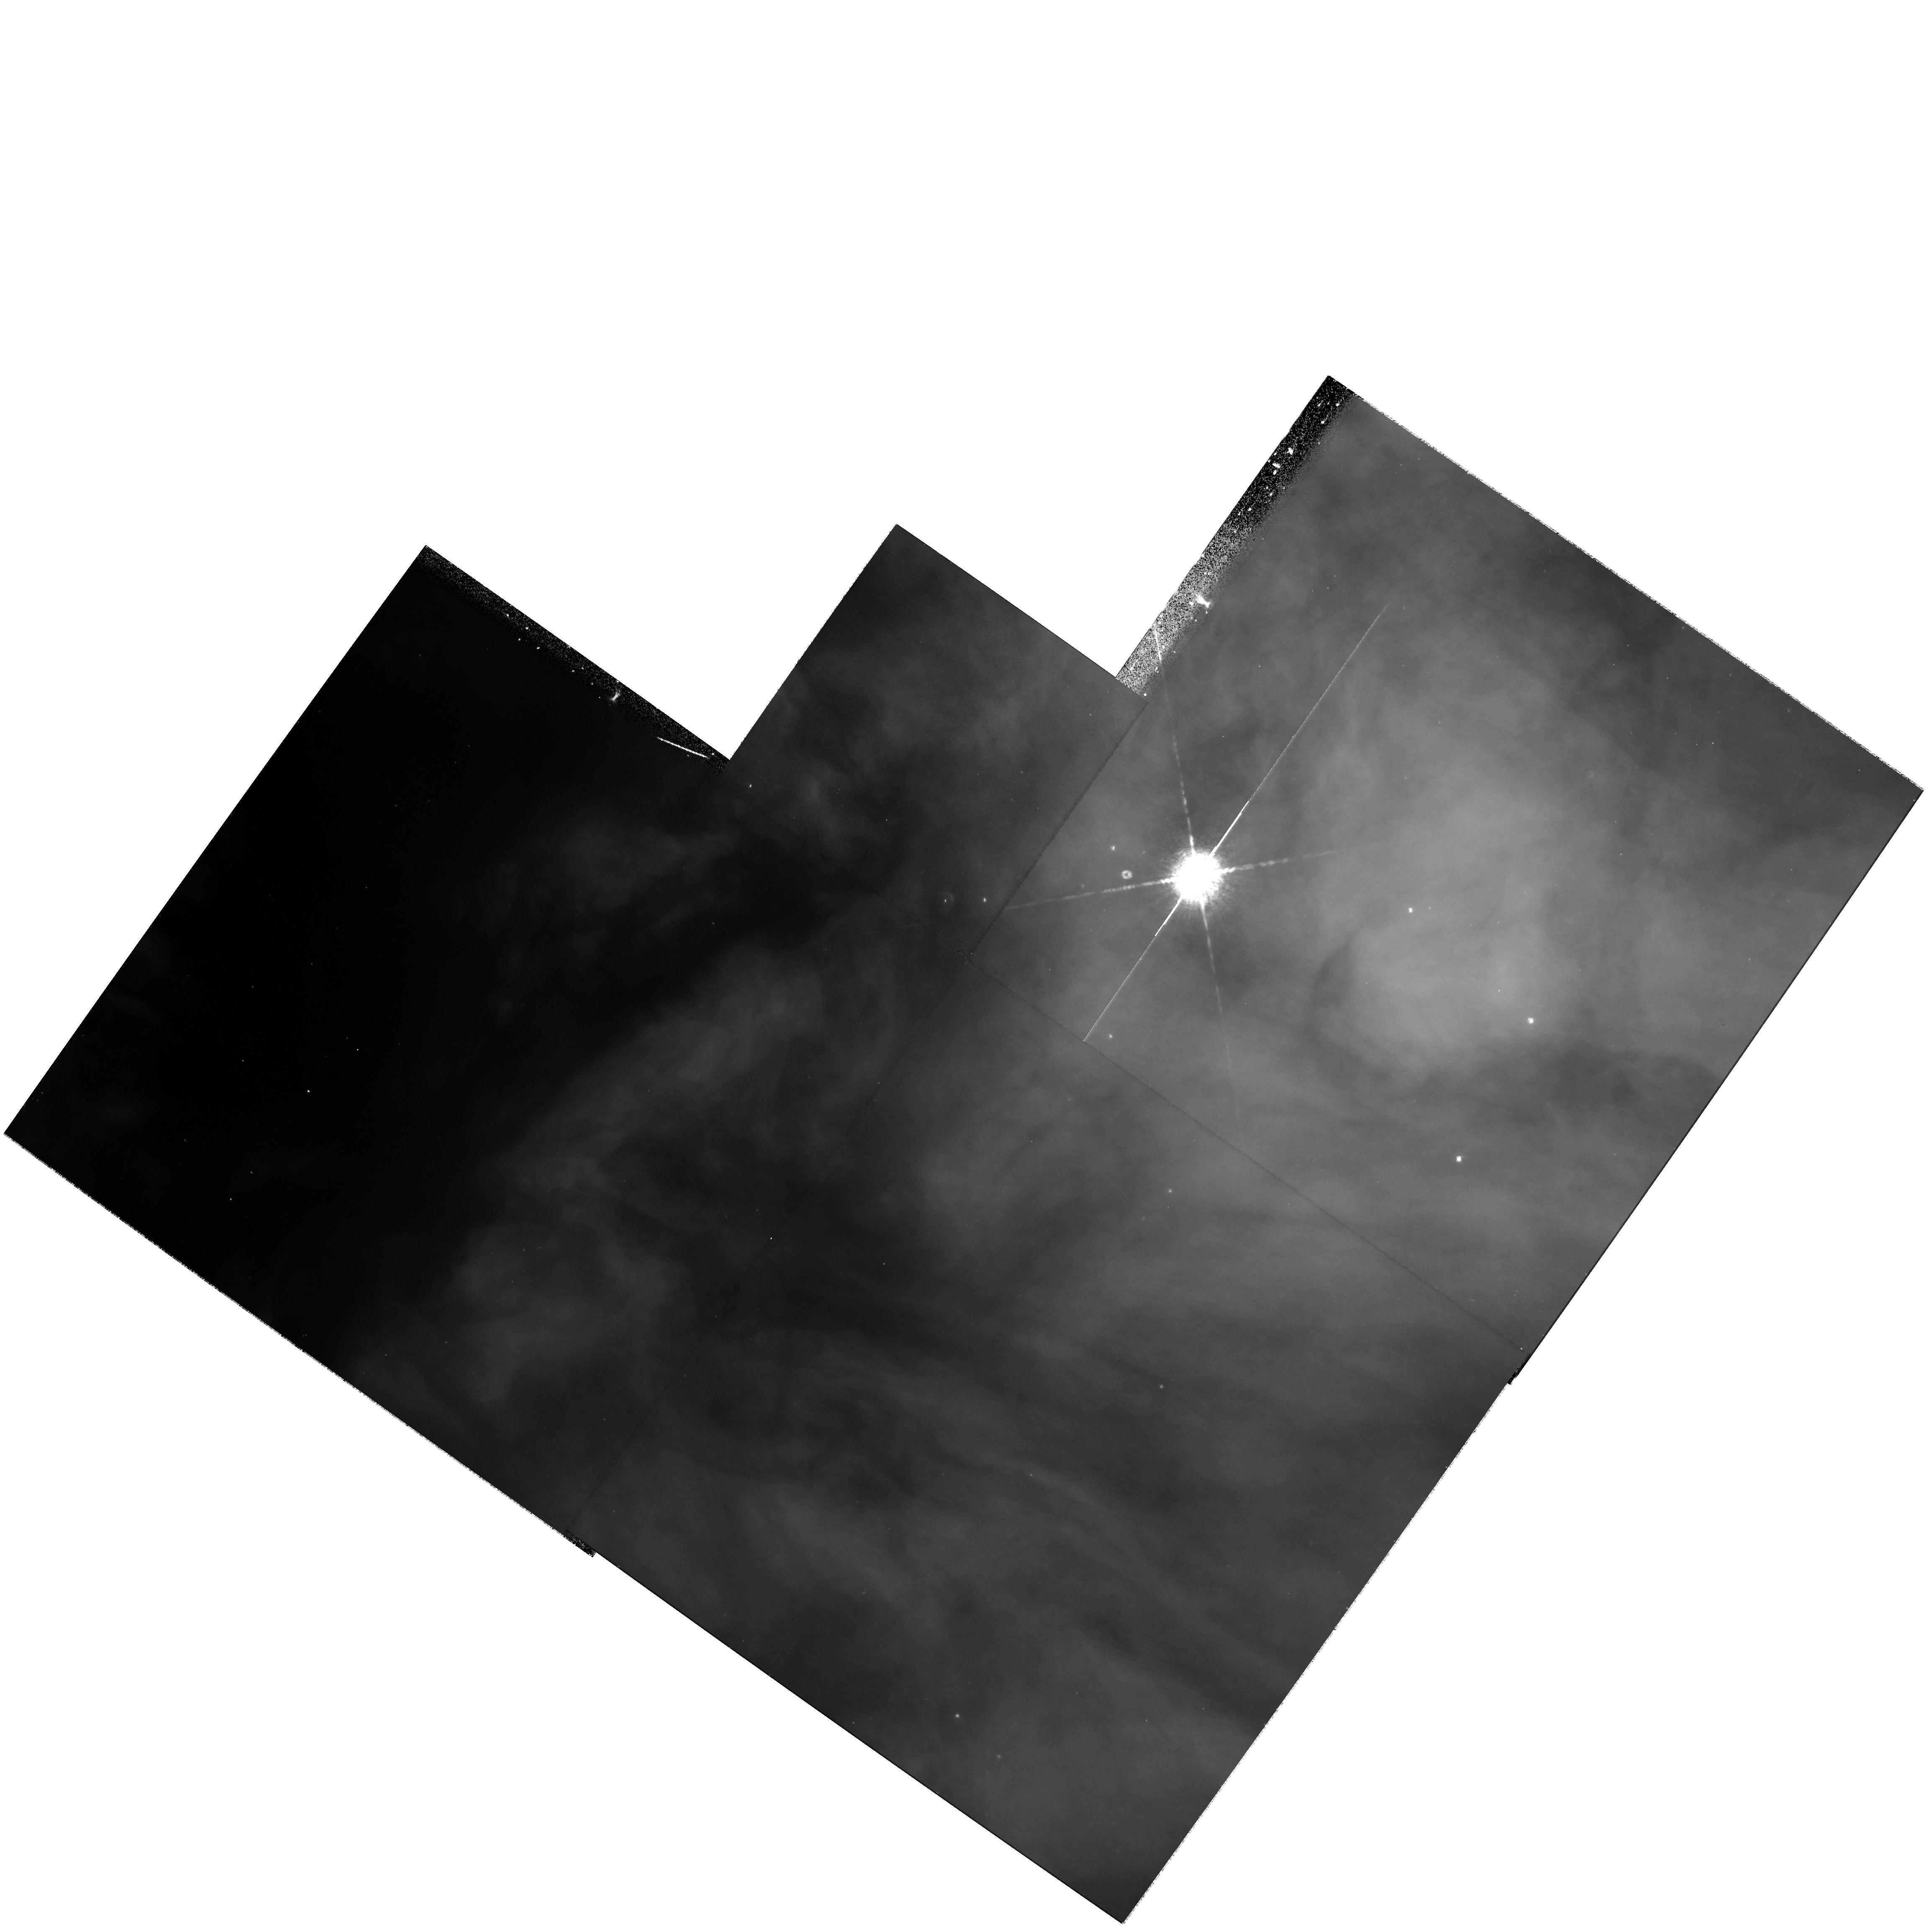
Target: field at RA 83.887°, Dec -5.274°
Instrument: WFPC2/PC
Filter: F658N
Exposure: 23 min
Observation ID: hst_9898_02_wfpc2_pc_f658n_u8mf02

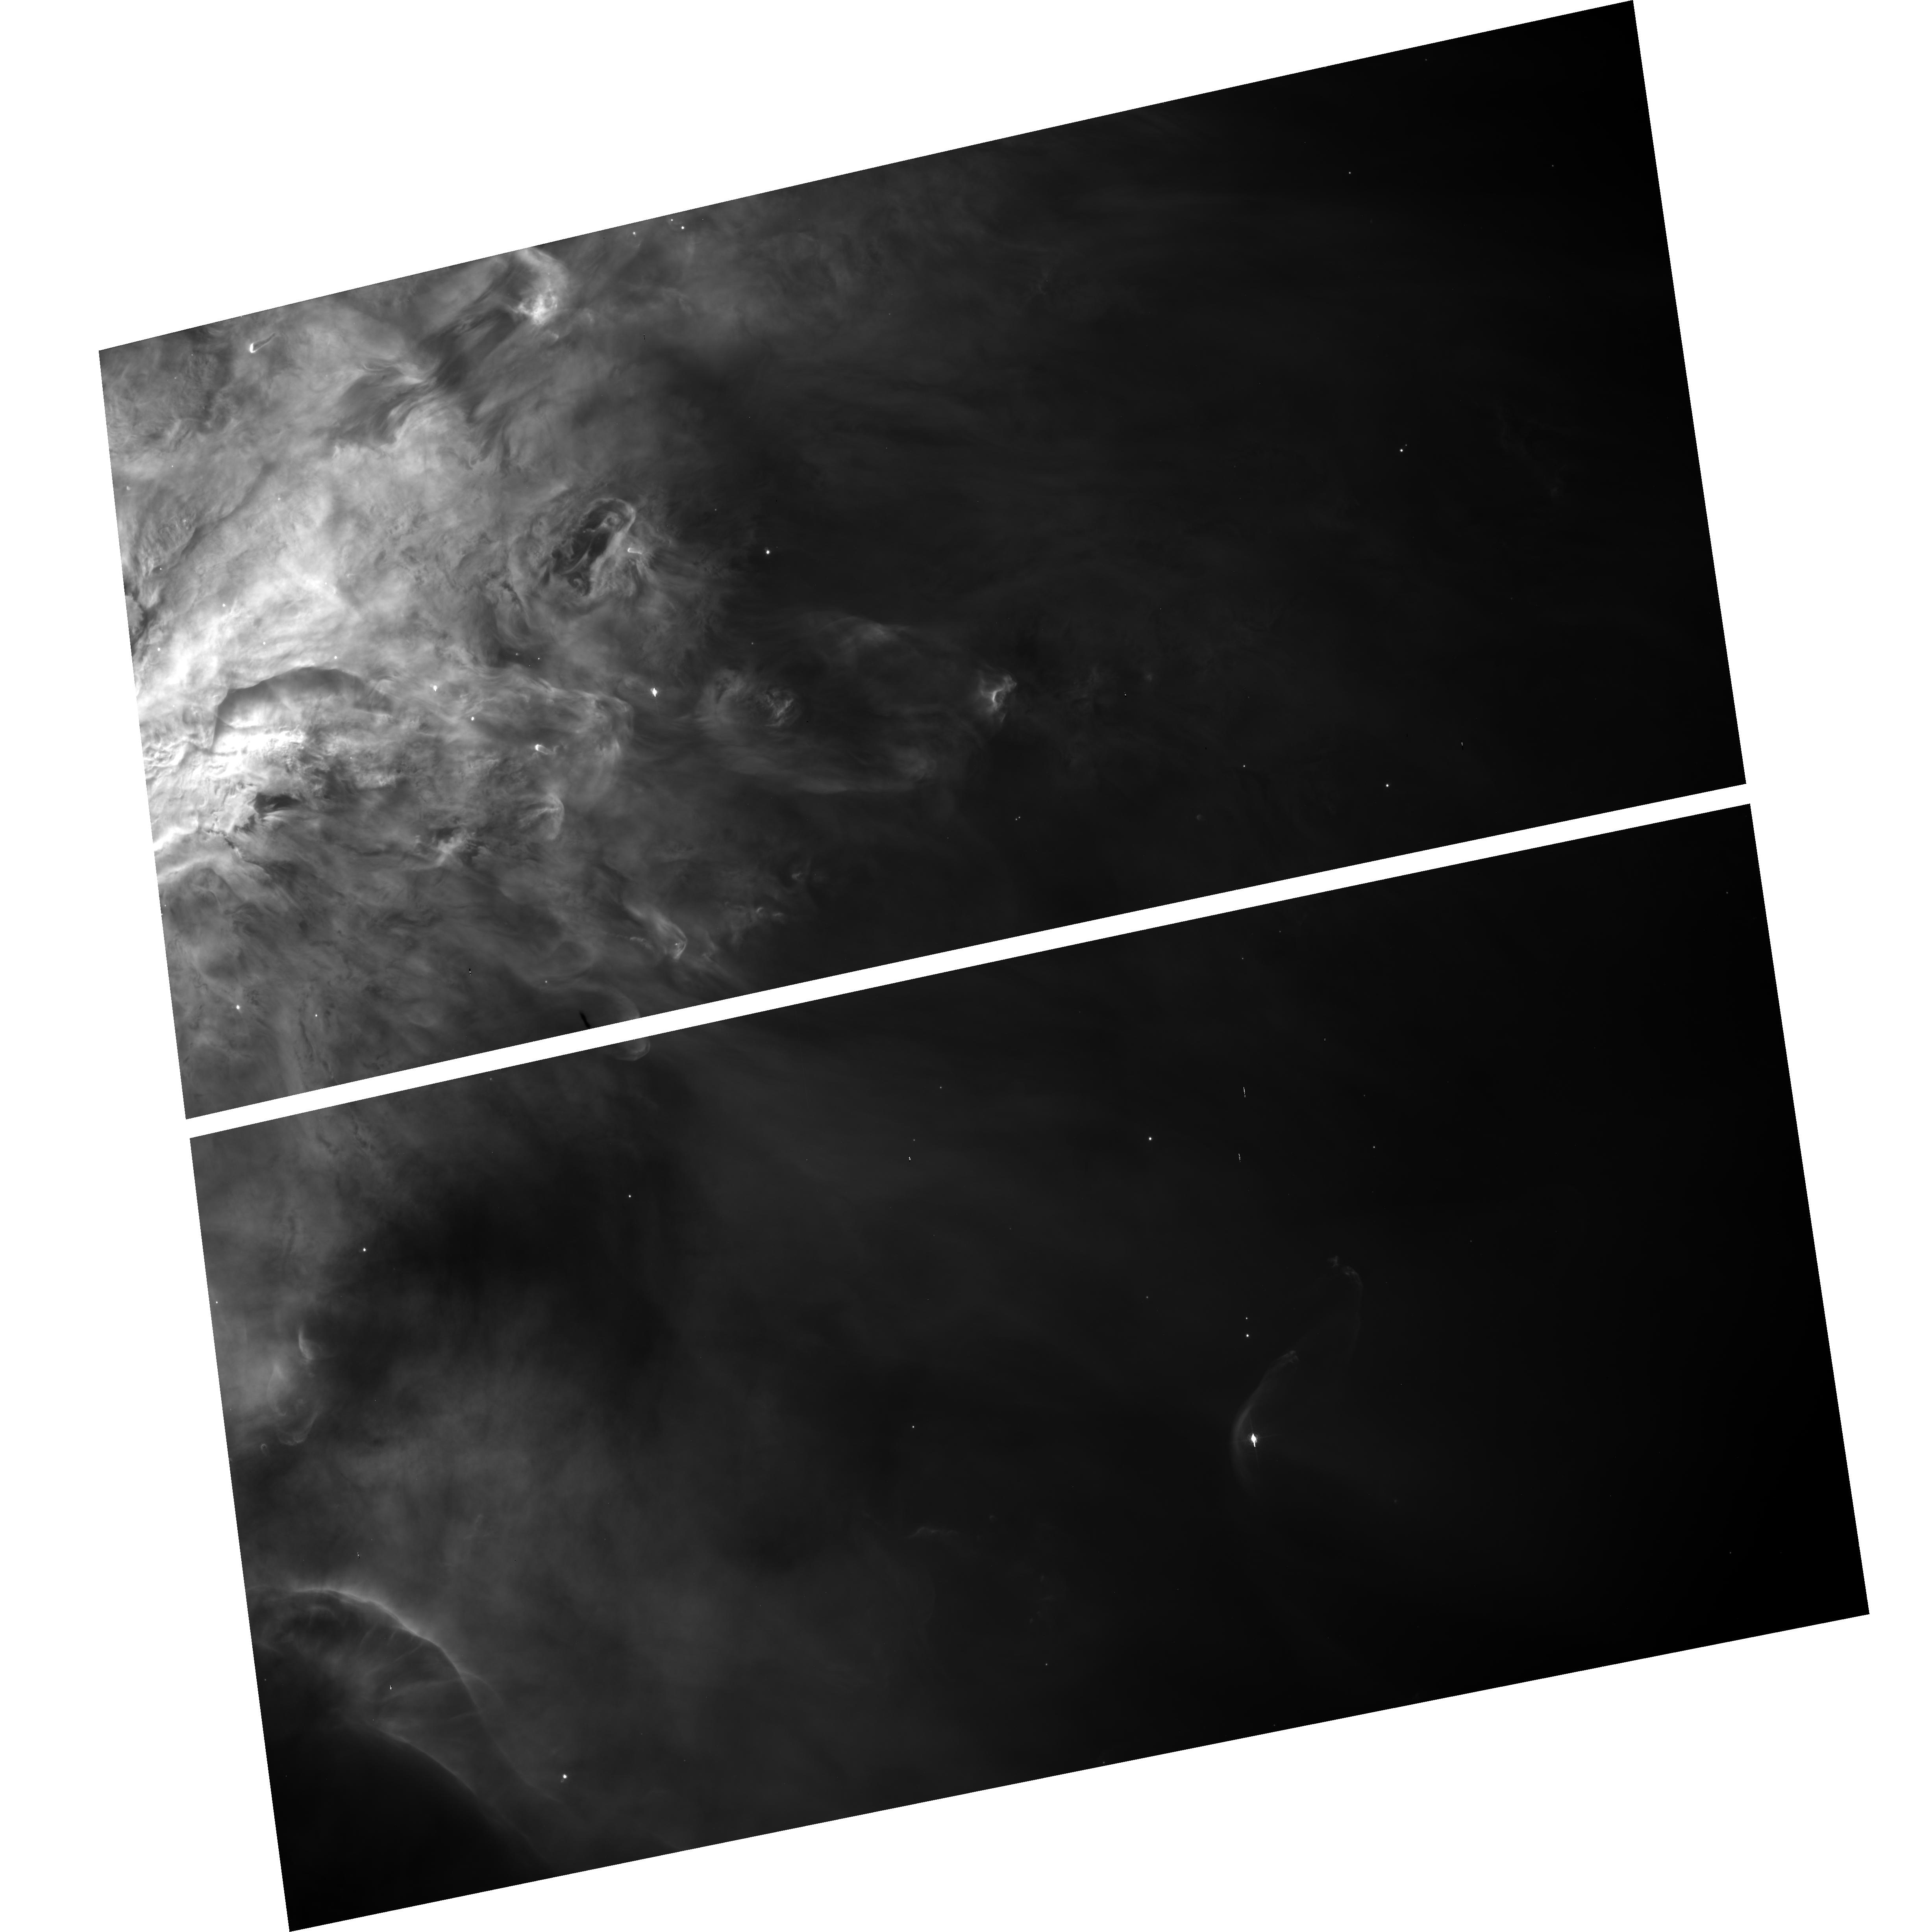
Target: NGC1976-WFC
Instrument: ACS/WFC
Filter: F660N
Exposure: 21 min
Observation ID: hst_9898_01_acs_wfc_f660n_j8mf01

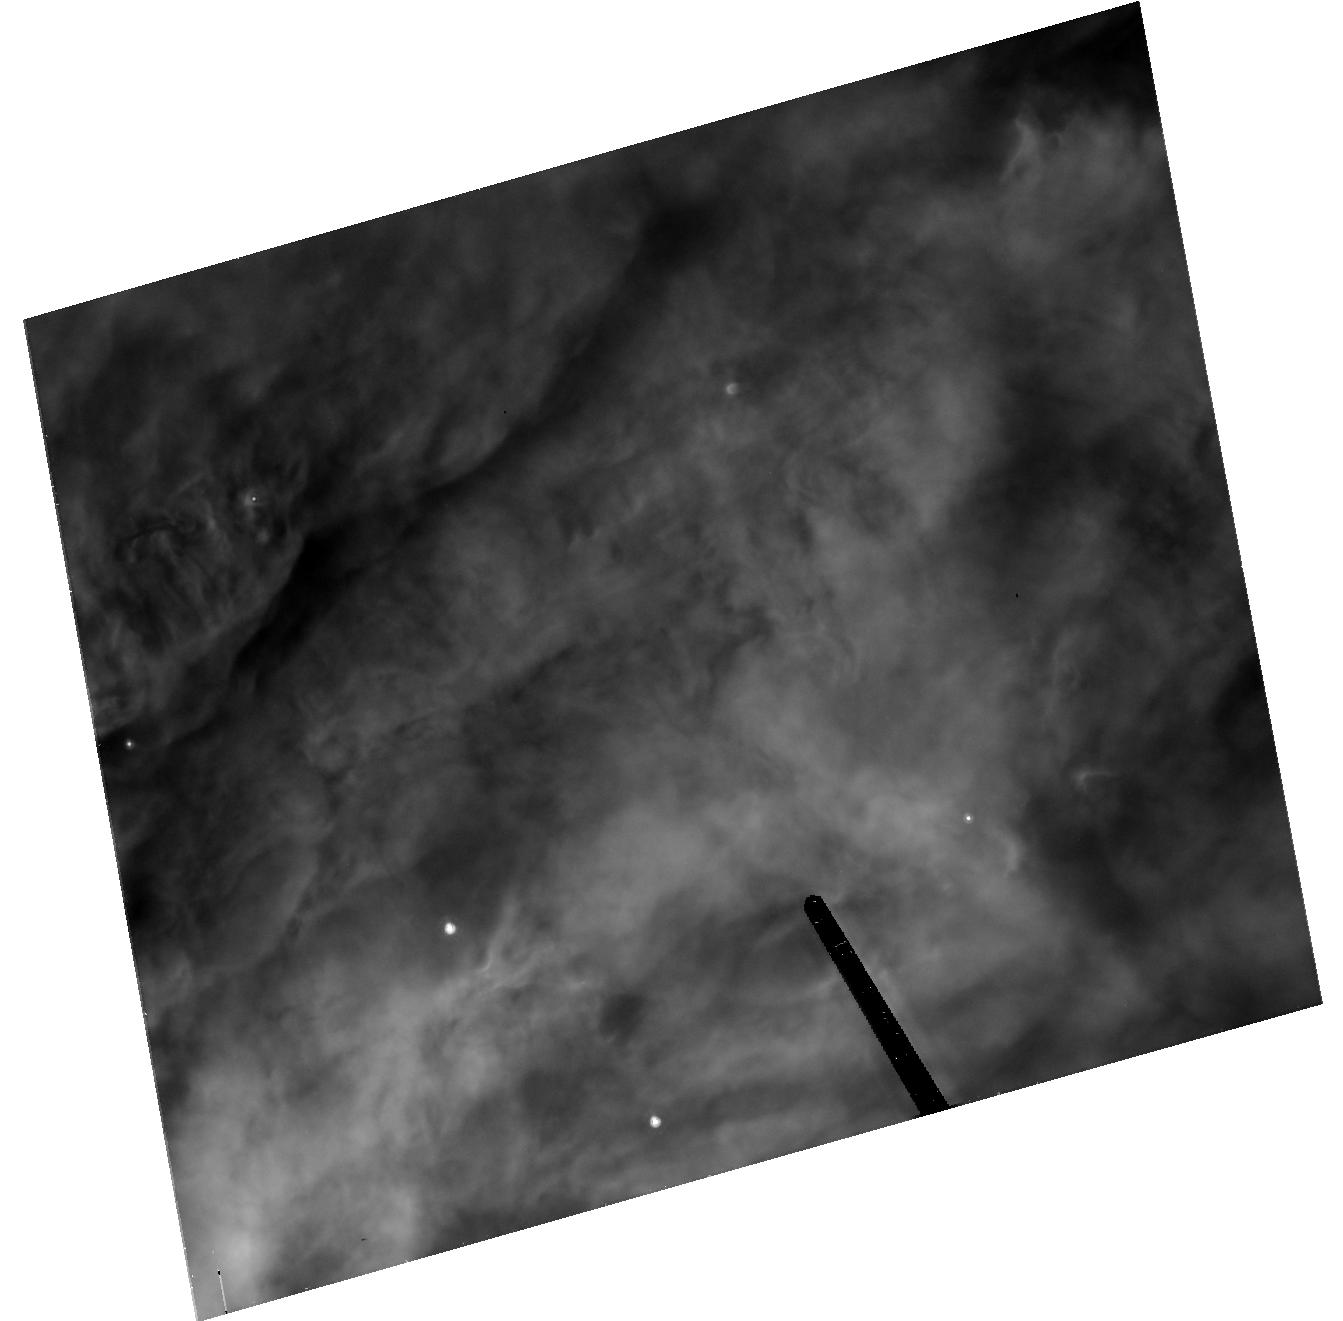
Target: NGC1976-HRC
Instrument: ACS/HRC
Filter: F660N
Exposure: 28 min
Observation ID: hst_9898_02_acs_hrc_f660n_j8mf02

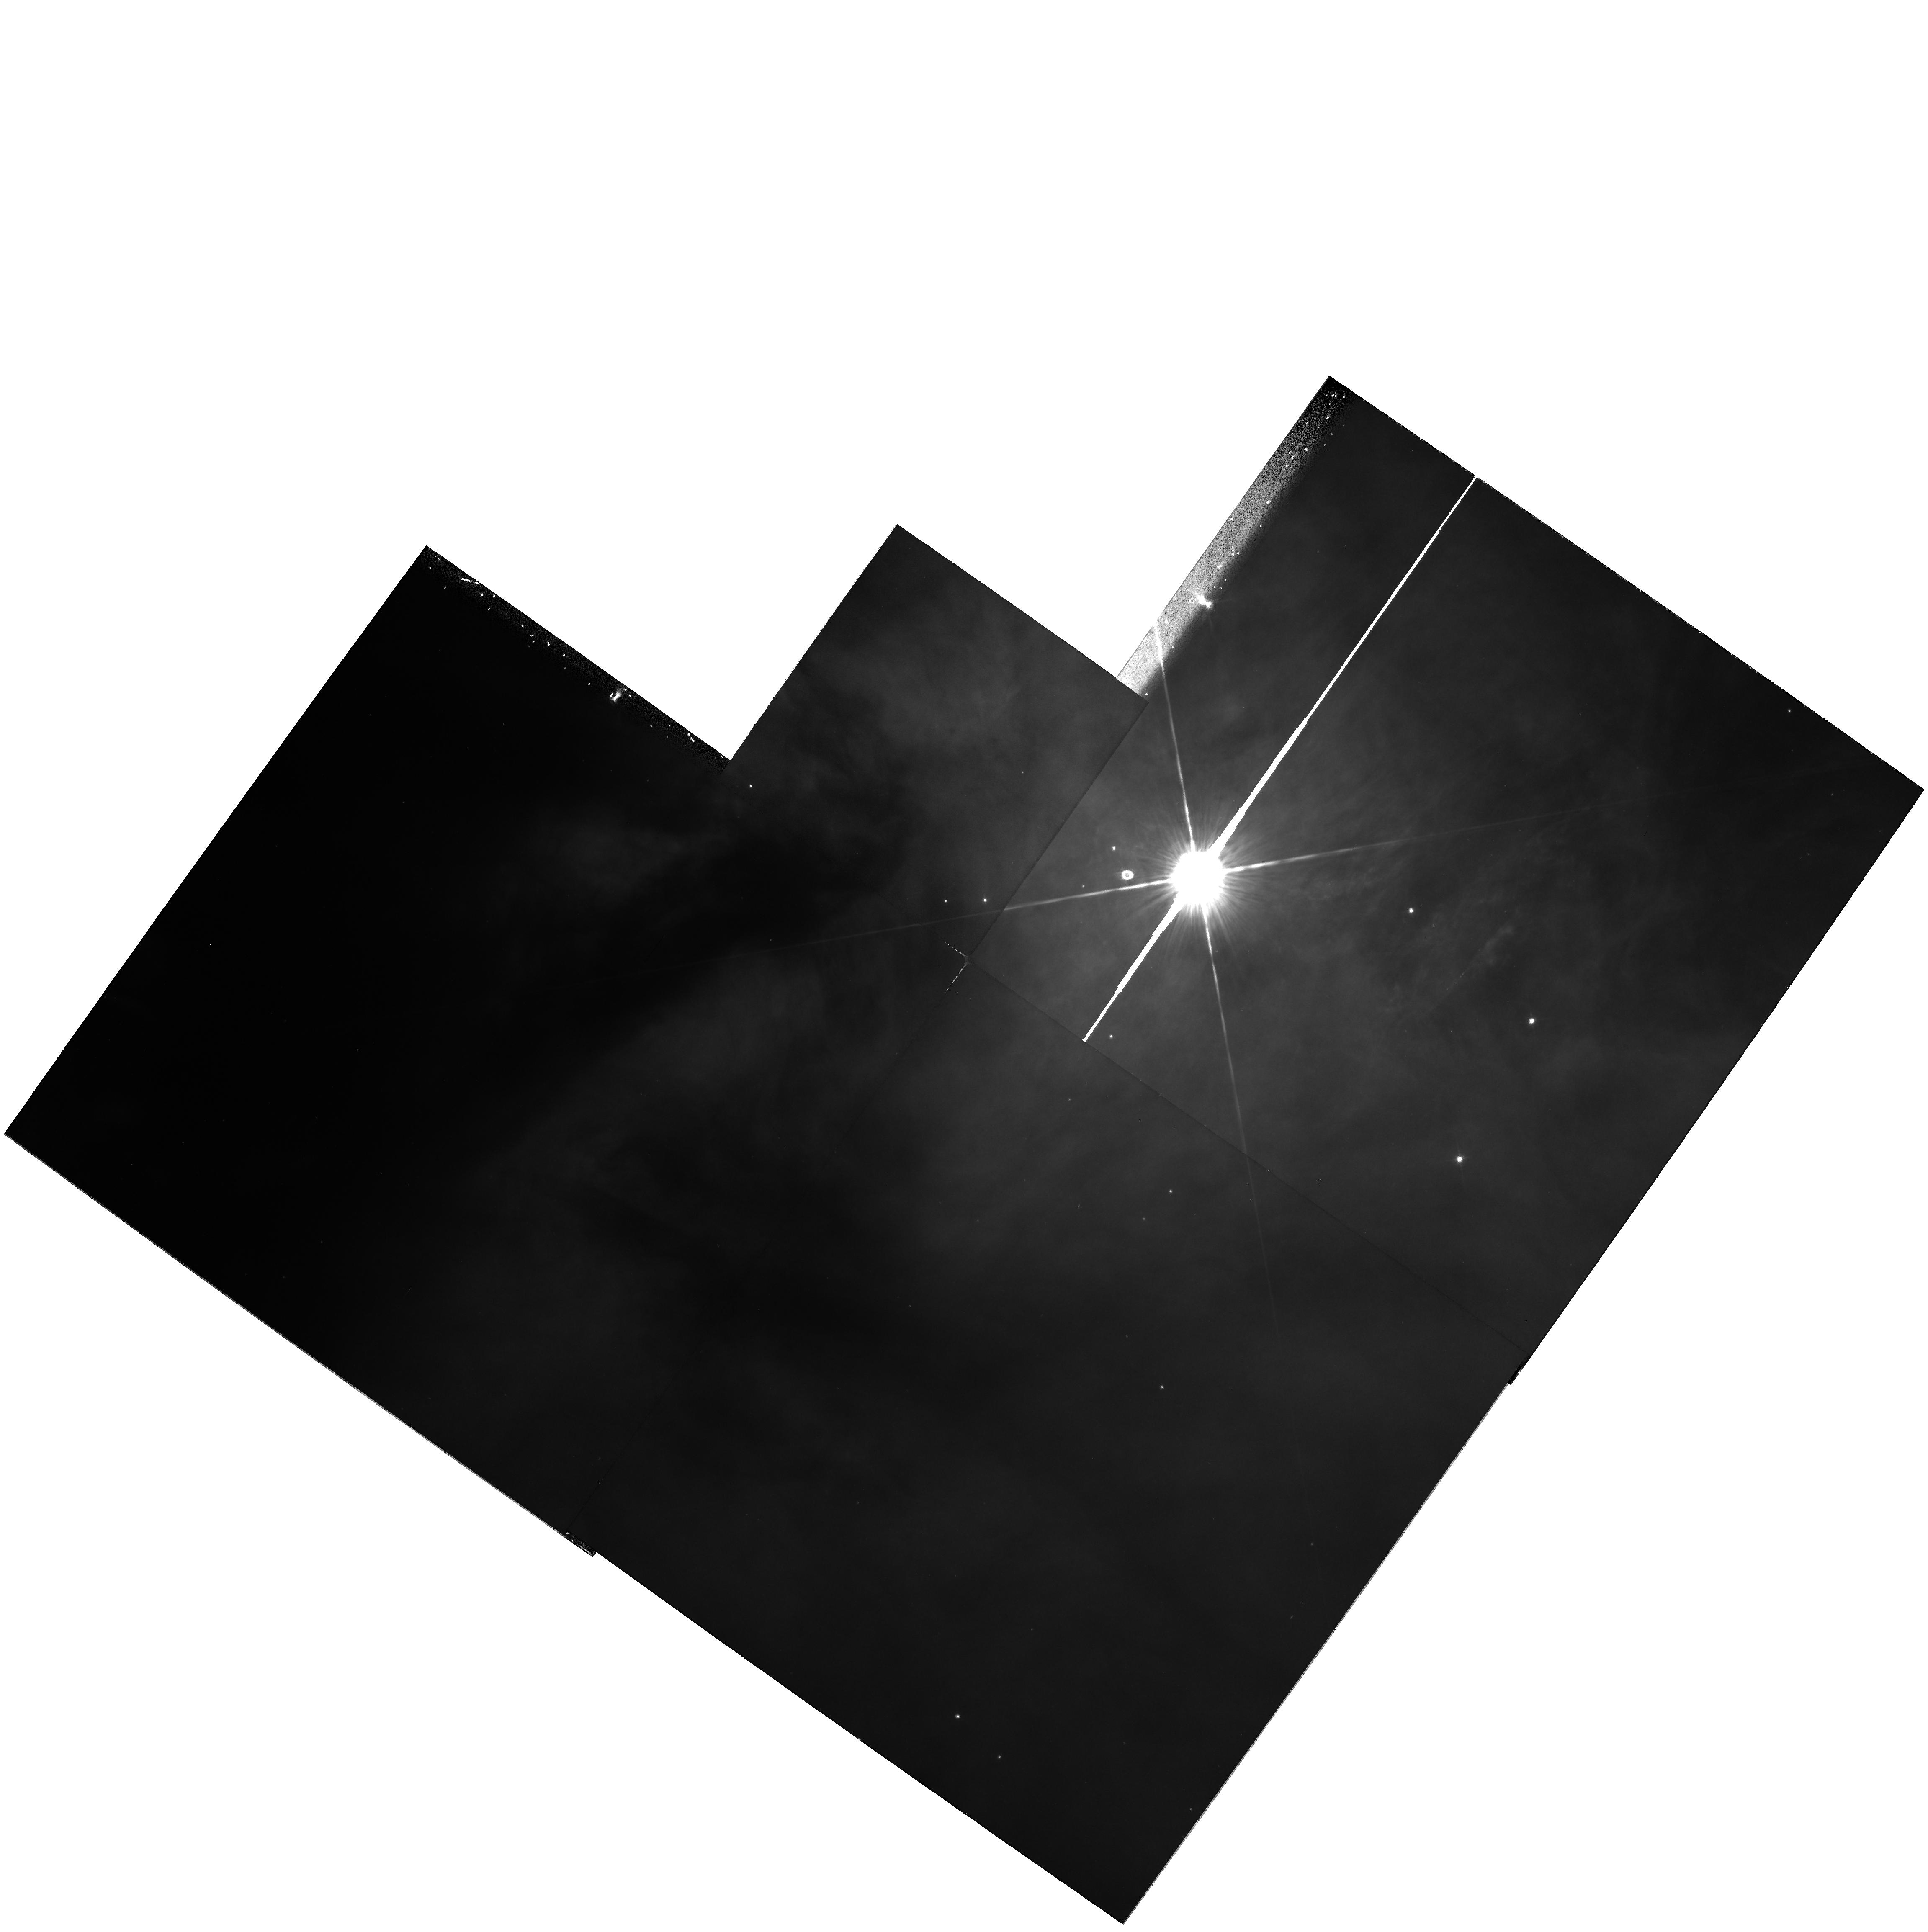
Target: field at RA 83.887°, Dec -5.274°
Instrument: WFPC2/PC
Filter: F547M
Exposure: 10 min
Observation ID: hst_9898_02_wfpc2_pc_f547m_u8mf02

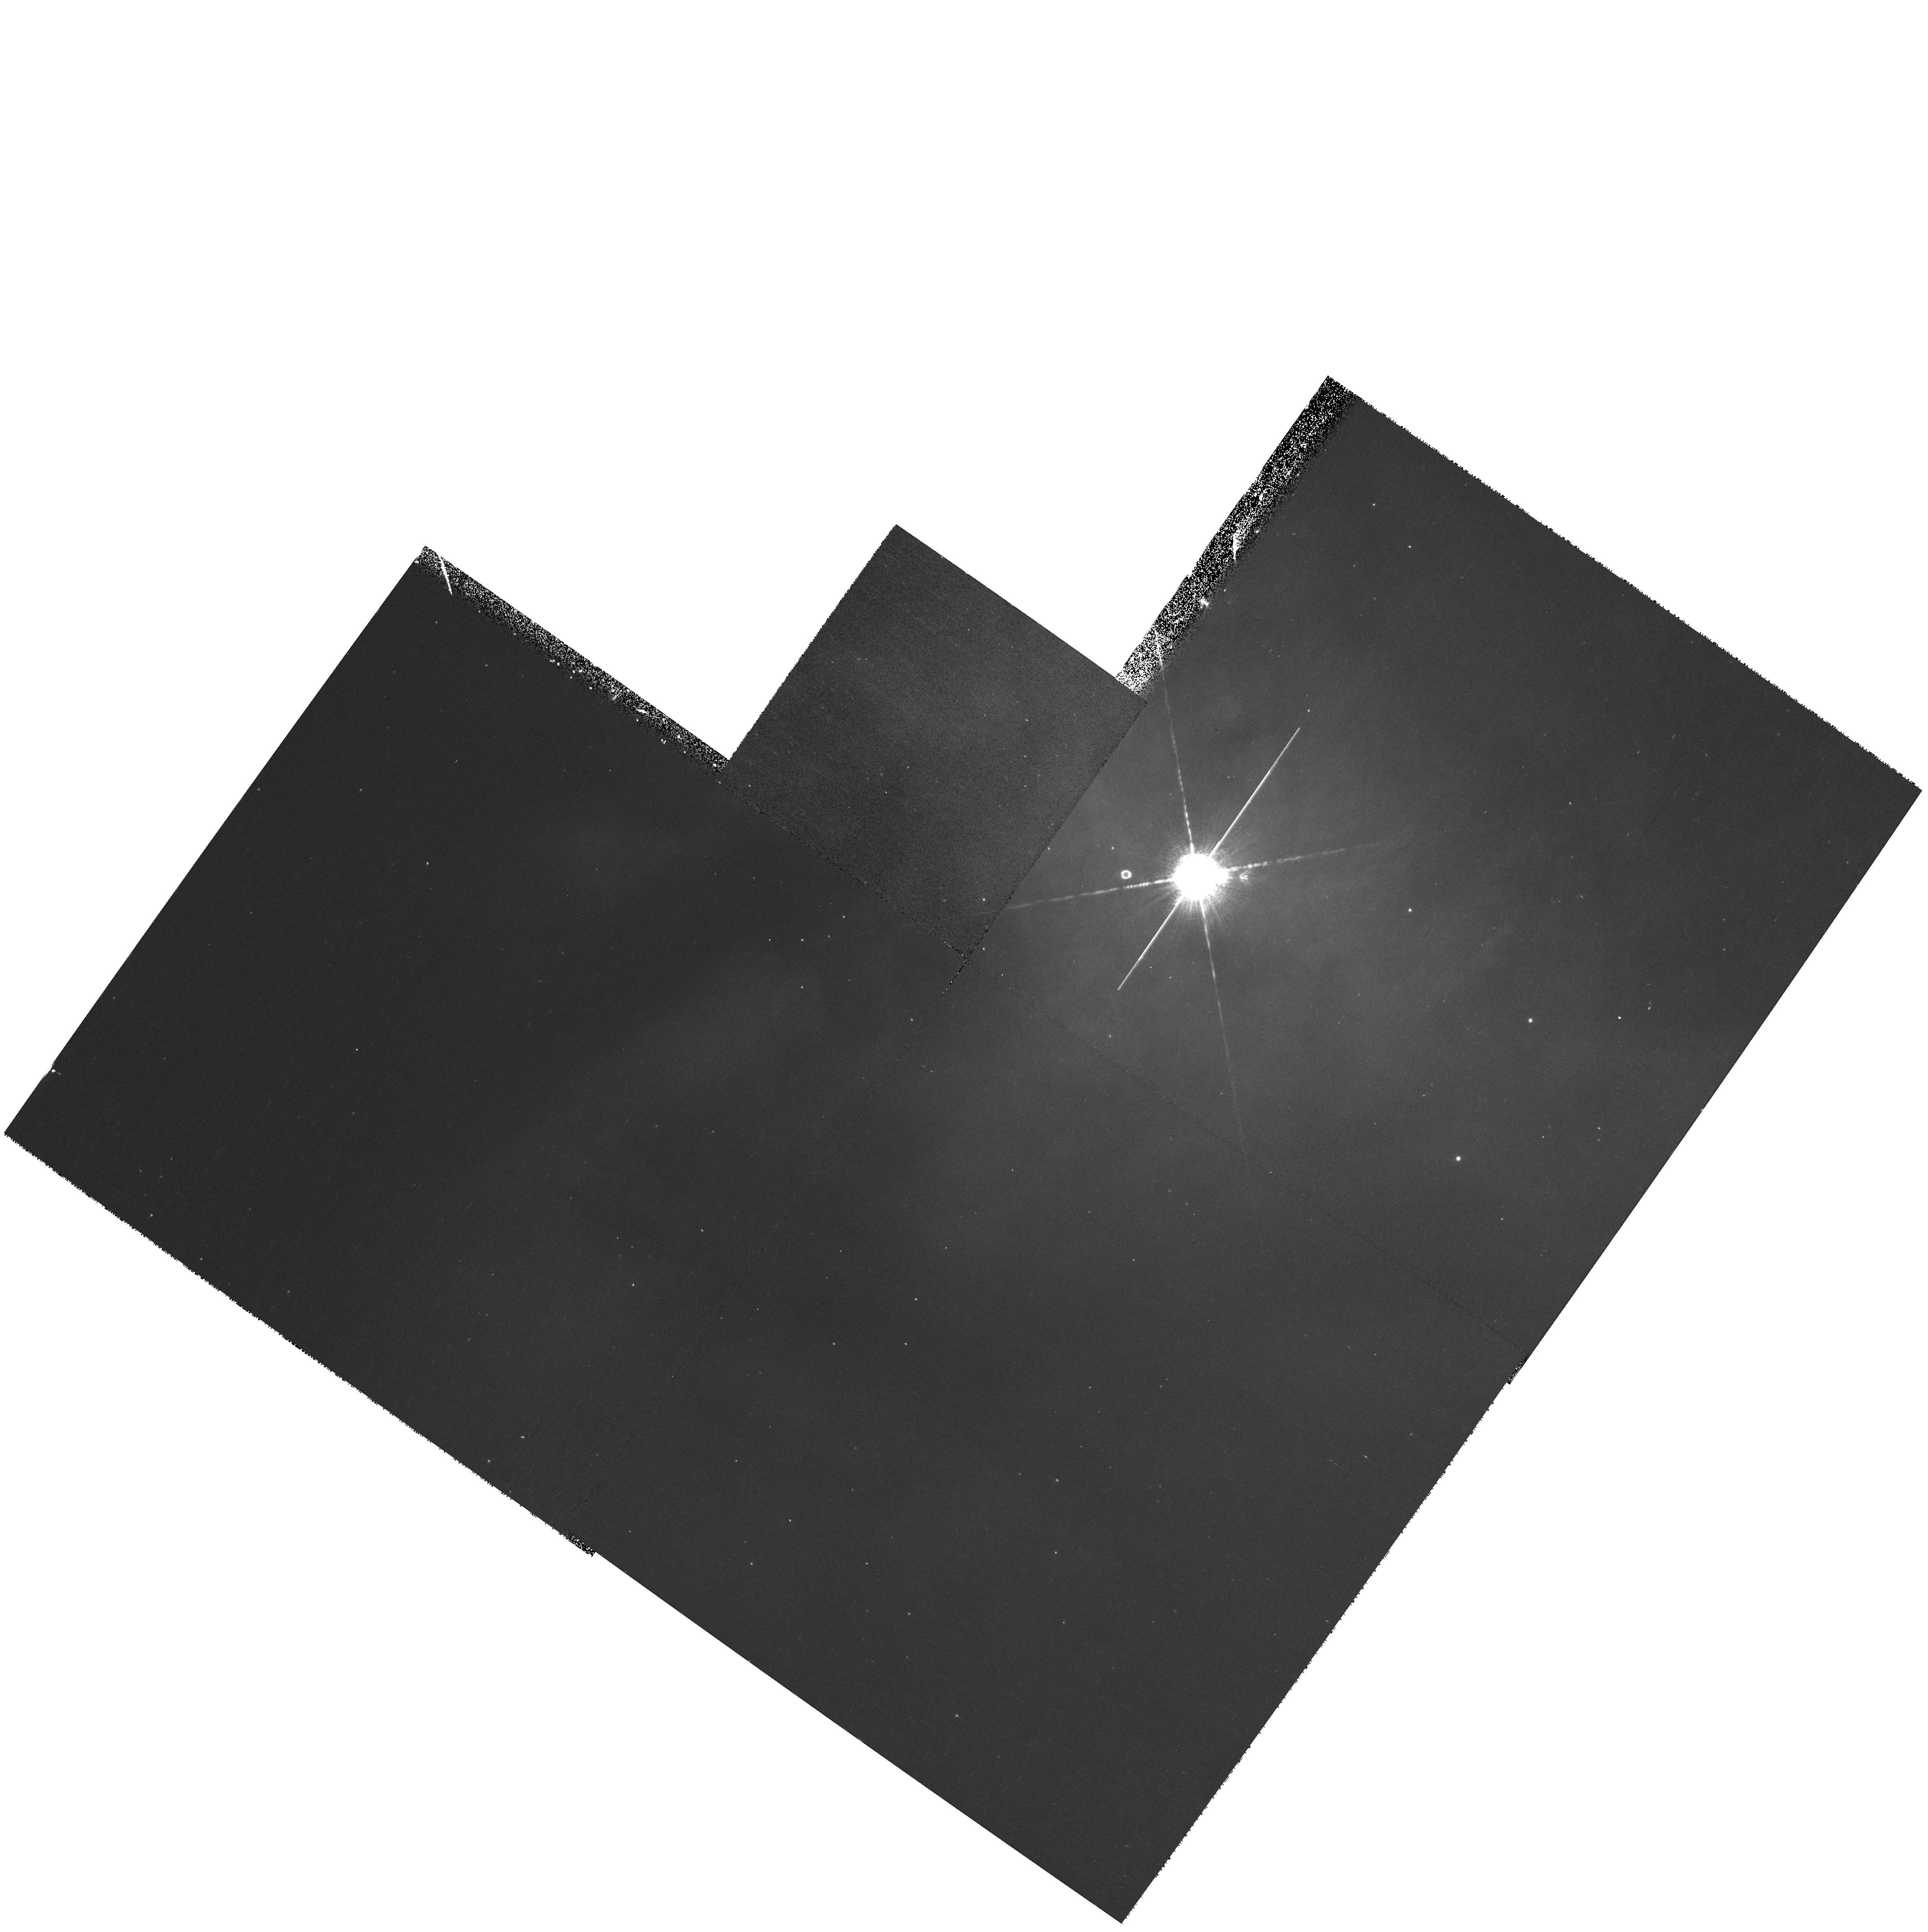
Target: field at RA 83.887°, Dec -5.274°
Instrument: WFPC2/PC
Filter: F502N
Exposure: 20 min
Observation ID: hst_9898_02_wfpc2_pc_f502n_u8mf02

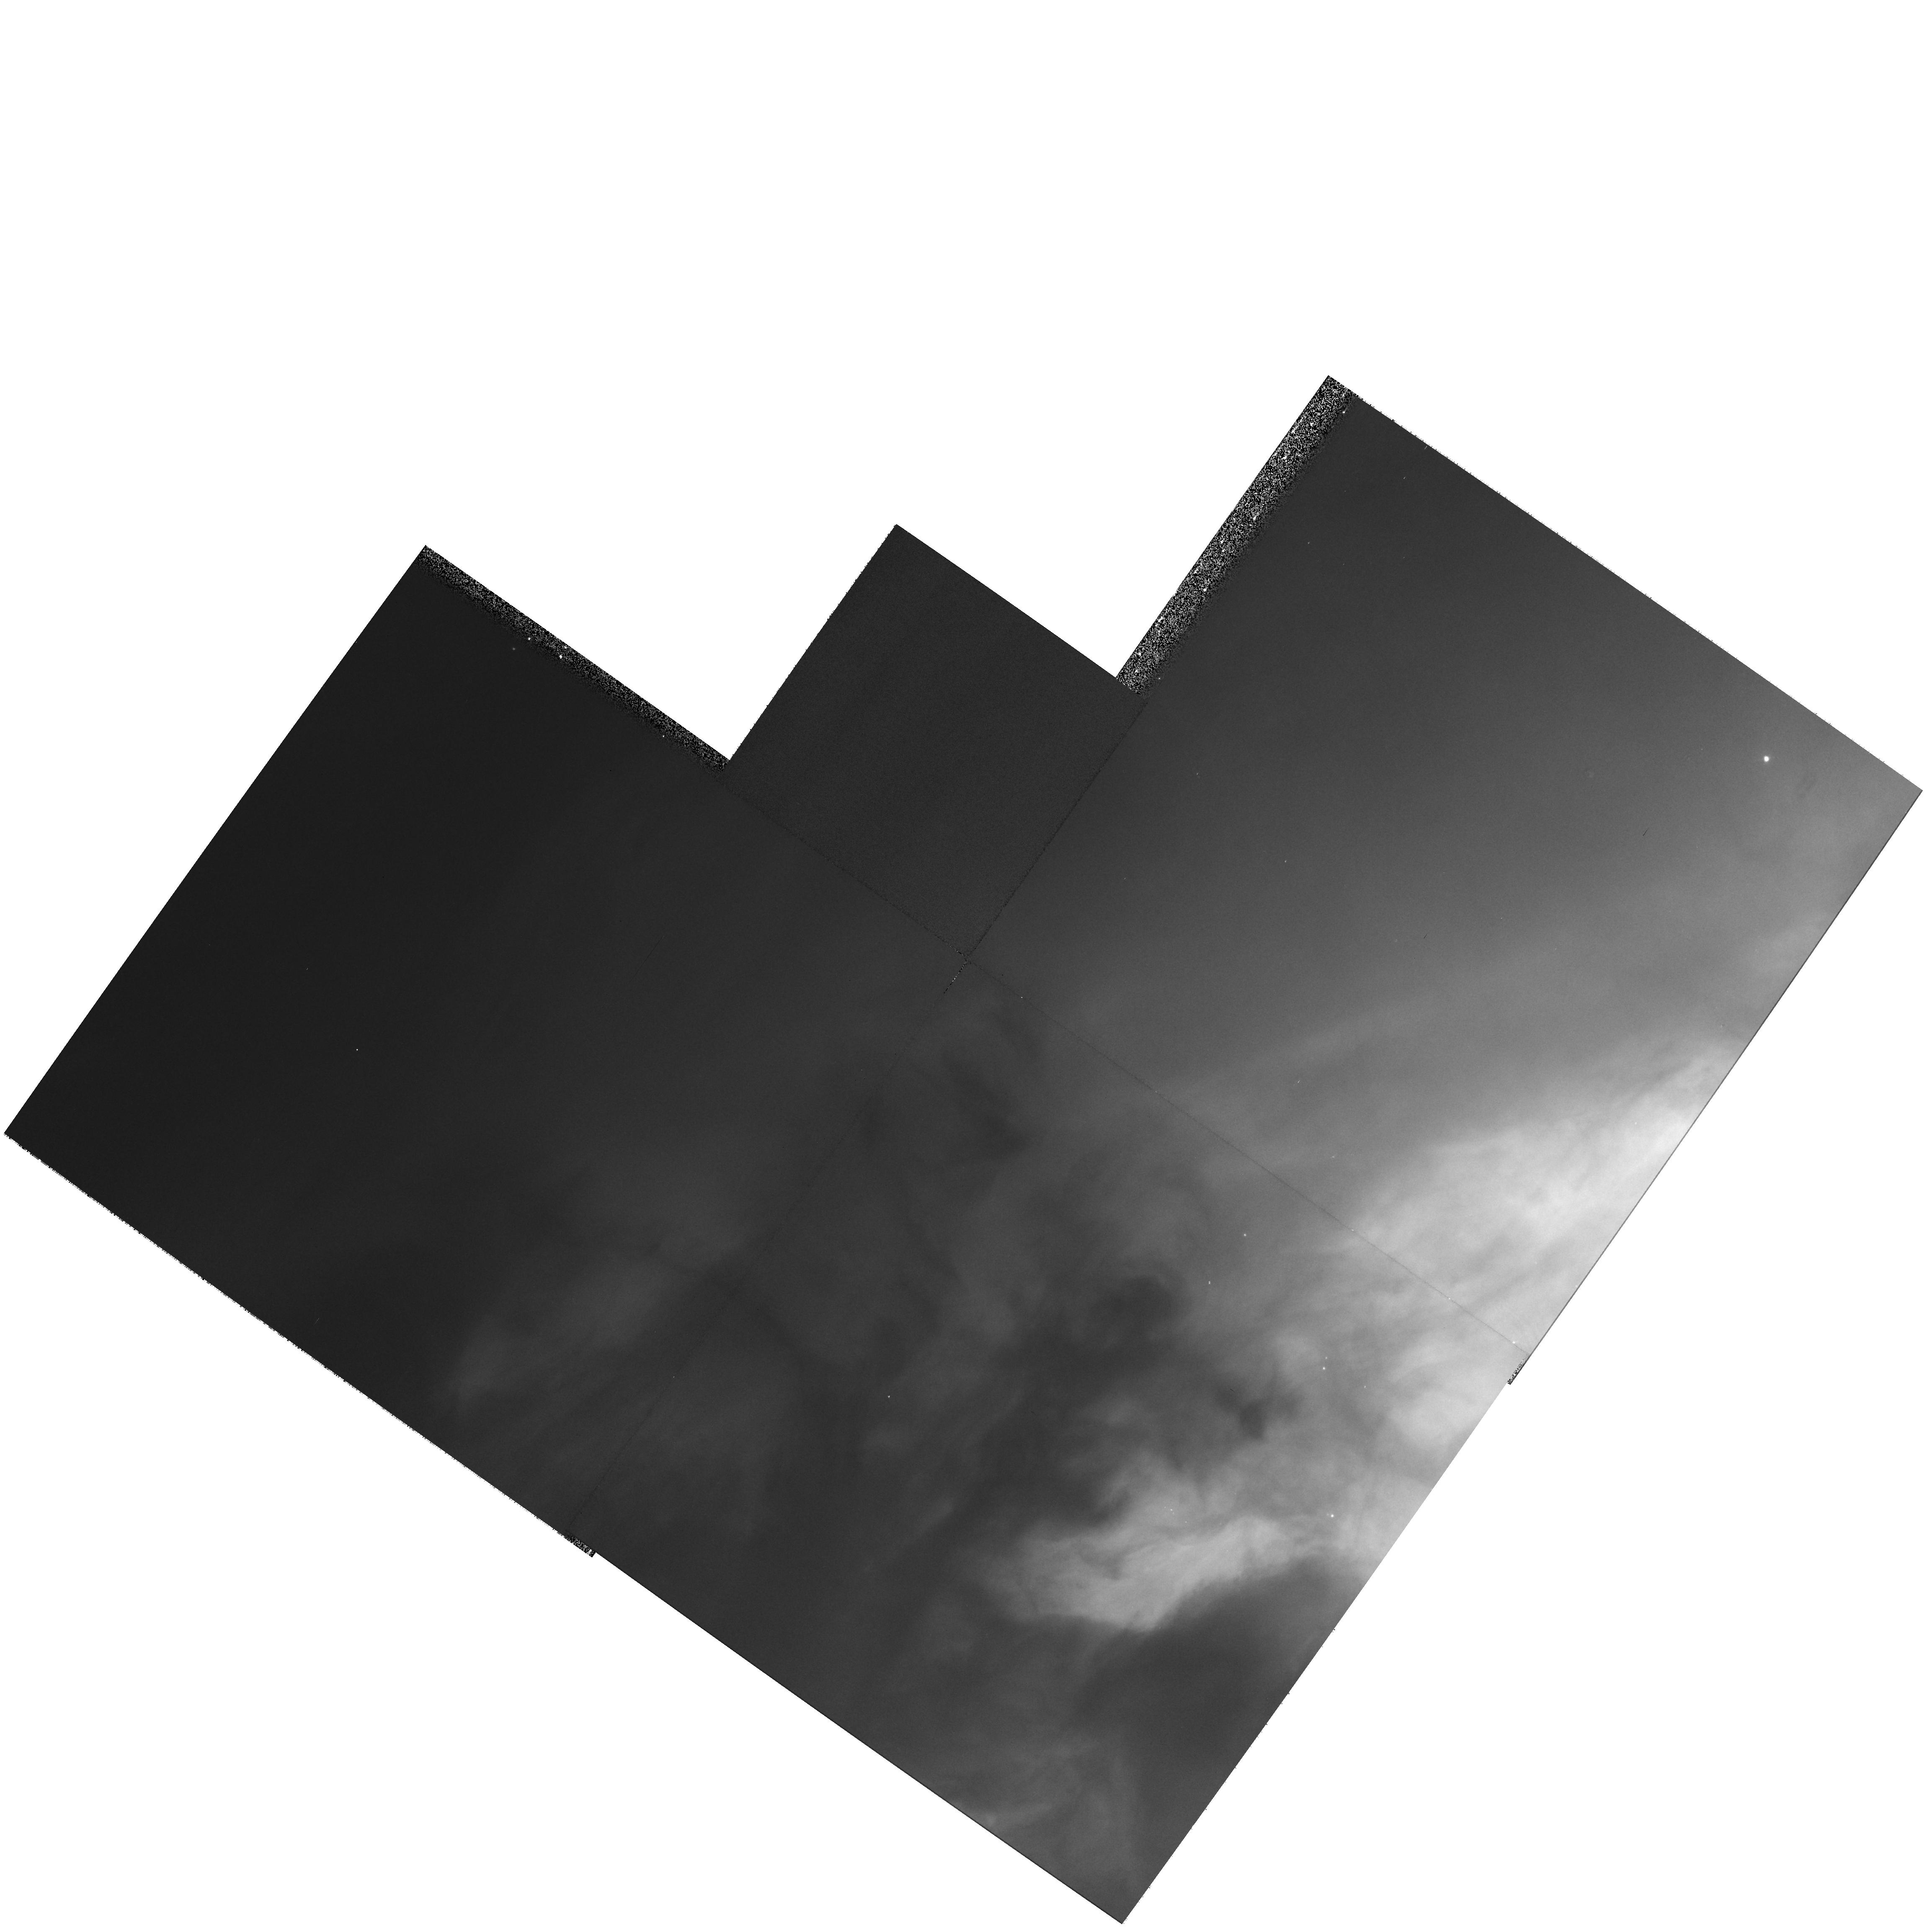
Target: field at RA 83.866°, Dec -5.351°
Instrument: WFPC2/PC
Filter: F656N
Exposure: 3 min
Observation ID: hst_9898_01_wfpc2_pc_f656n_u8mf01

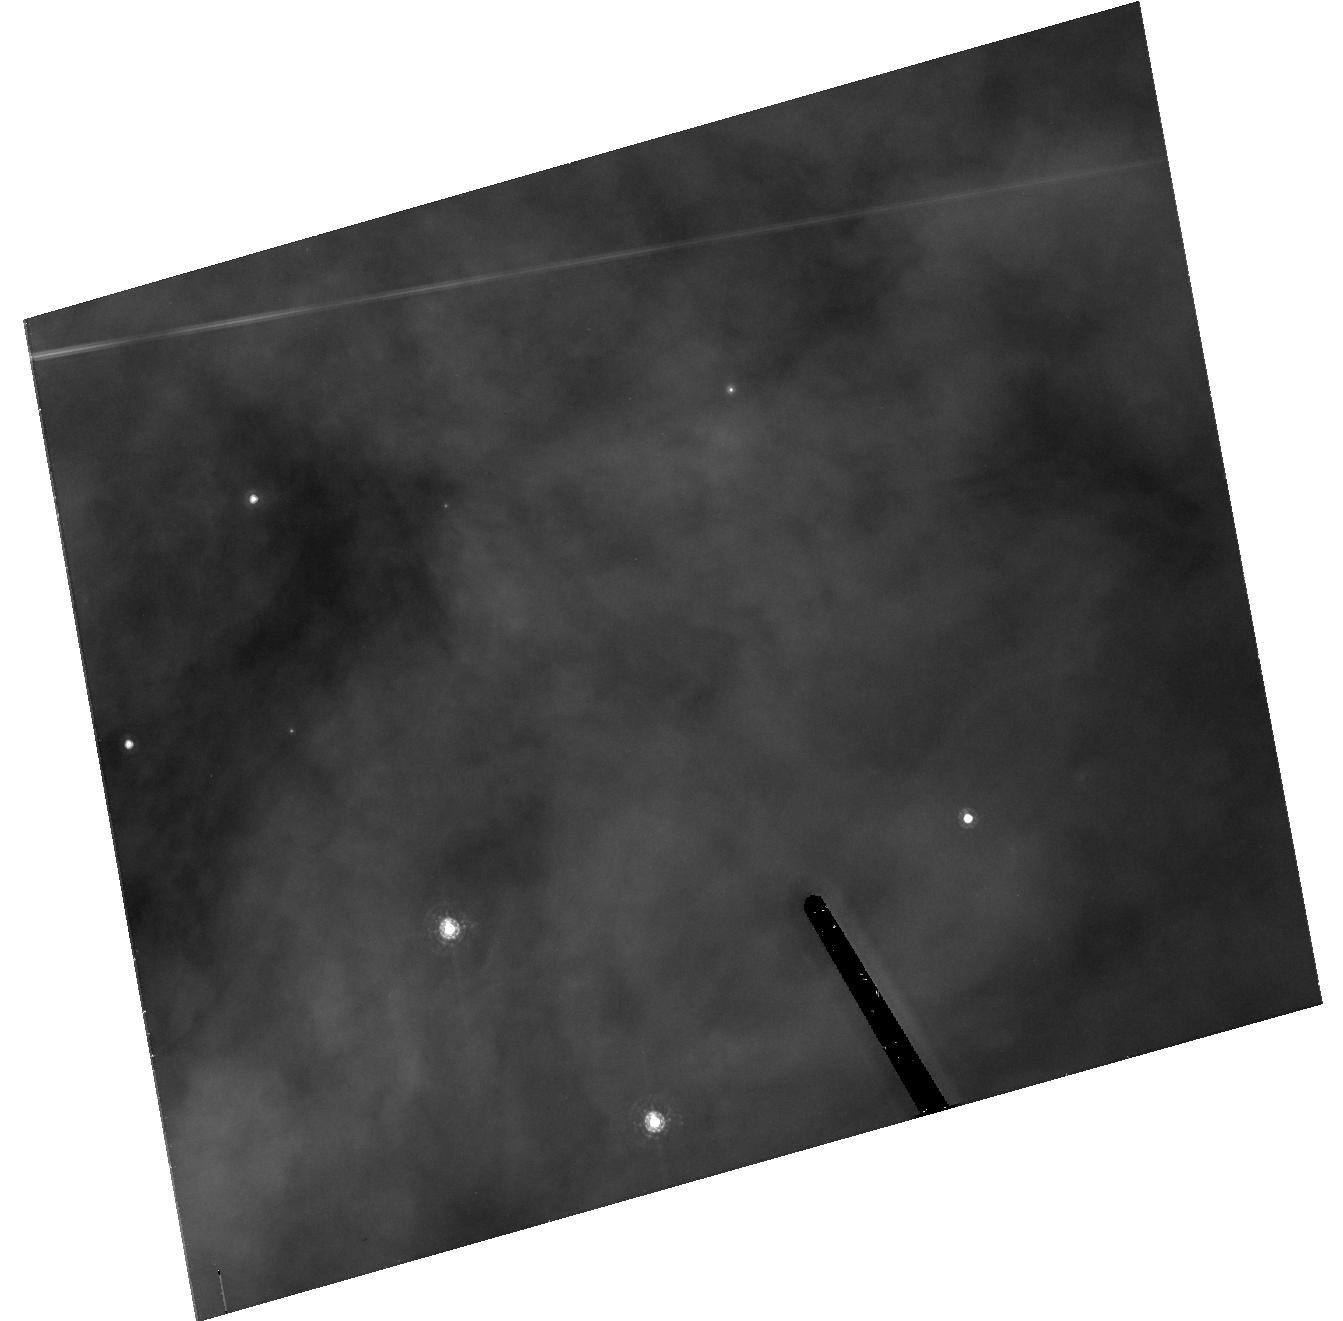
Target: NGC1976-HRC
Instrument: ACS/HRC
Filter: F550M
Exposure: 15 min
Observation ID: hst_9898_02_acs_hrc_f550m_j8mf02

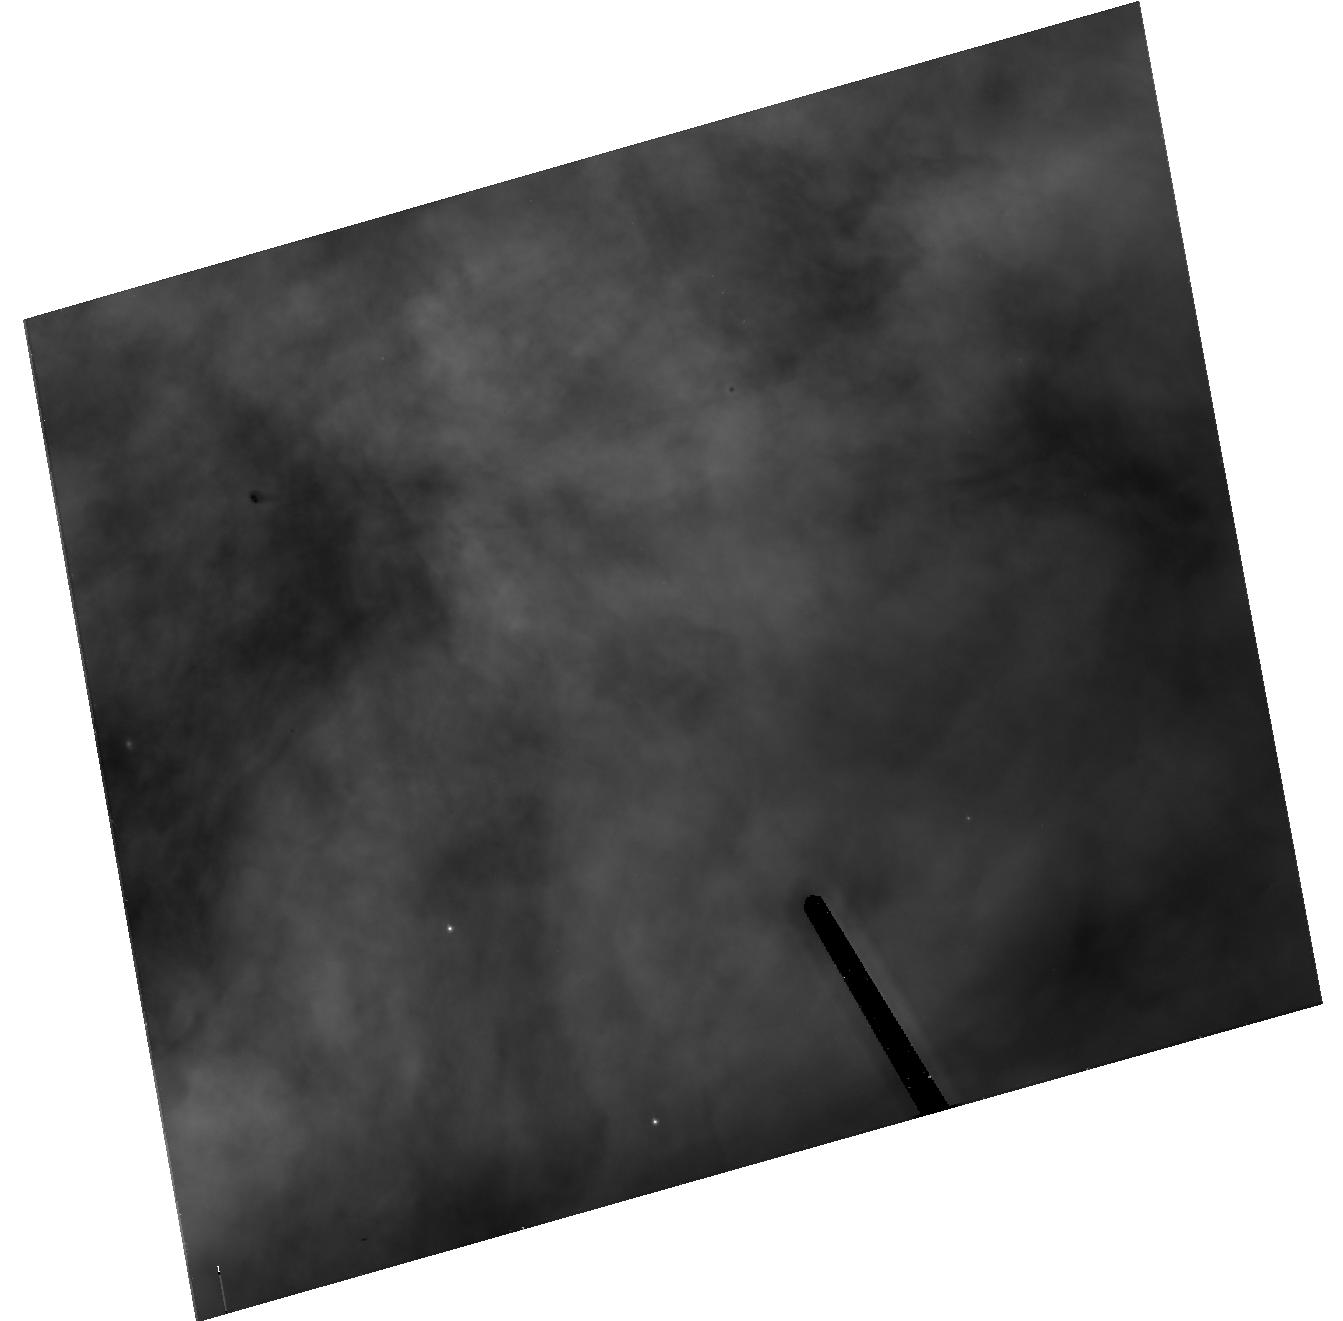
Target: NGC1976-HRC
Instrument: ACS/HRC
Filter: F502N
Exposure: 26 min
Observation ID: hst_9898_02_acs_hrc_f502n_j8mf02

Calibration of the ACS Emission Line Filters (PI: ODell, Charles Robert)

The emission line filter set for the ACS is seriously compromised because the Halpha and the primary [N II] lines are transmitted equally well by the F658N filter. This prevents an absolute calibration of these images with only a single filter, because one doesn't know the intrinsic ratio of these two lines. Absolute calibration is possible if one also makes observations in the [N II] dominated F660N filter and the calibration constants are known. This proposal describes a program that will allow determination of the calibration constants for the three emission line filters and how the observations can be corrected for continuum radiation passed through the same filters. The method was developed originally for WFPC2 and successfully applied there. The well calibrated Orion Nebula will be used as a reference source. Coordinate parallel observations of previously unobserved regions of the Orion Nebula and M 43 will be possible and these will be used to continue discovery of proplyds and other phenomena related to young stellar objects.